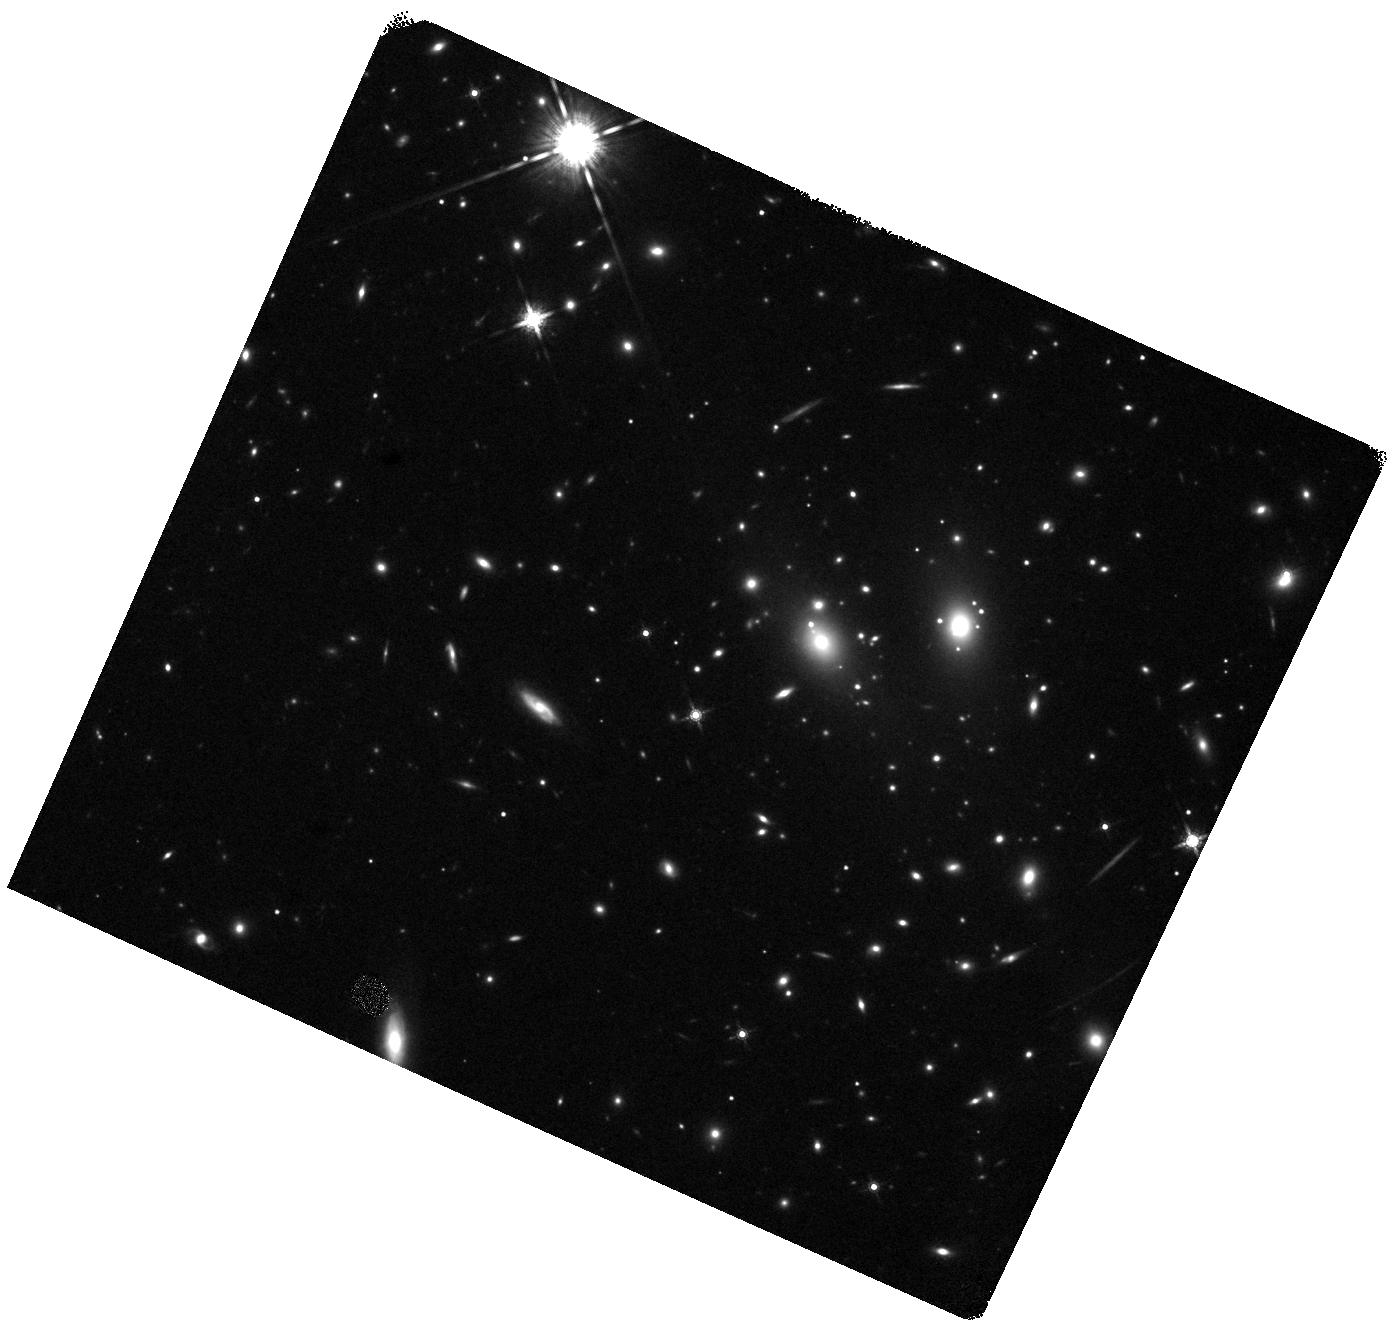
Target: RXJ1347.5-1145. Instrument: WFC3/IR. Filter: F160W. Exposure: 18 min. Observation ID: hst_17228_12_wfc3_ir_f160w_iev112

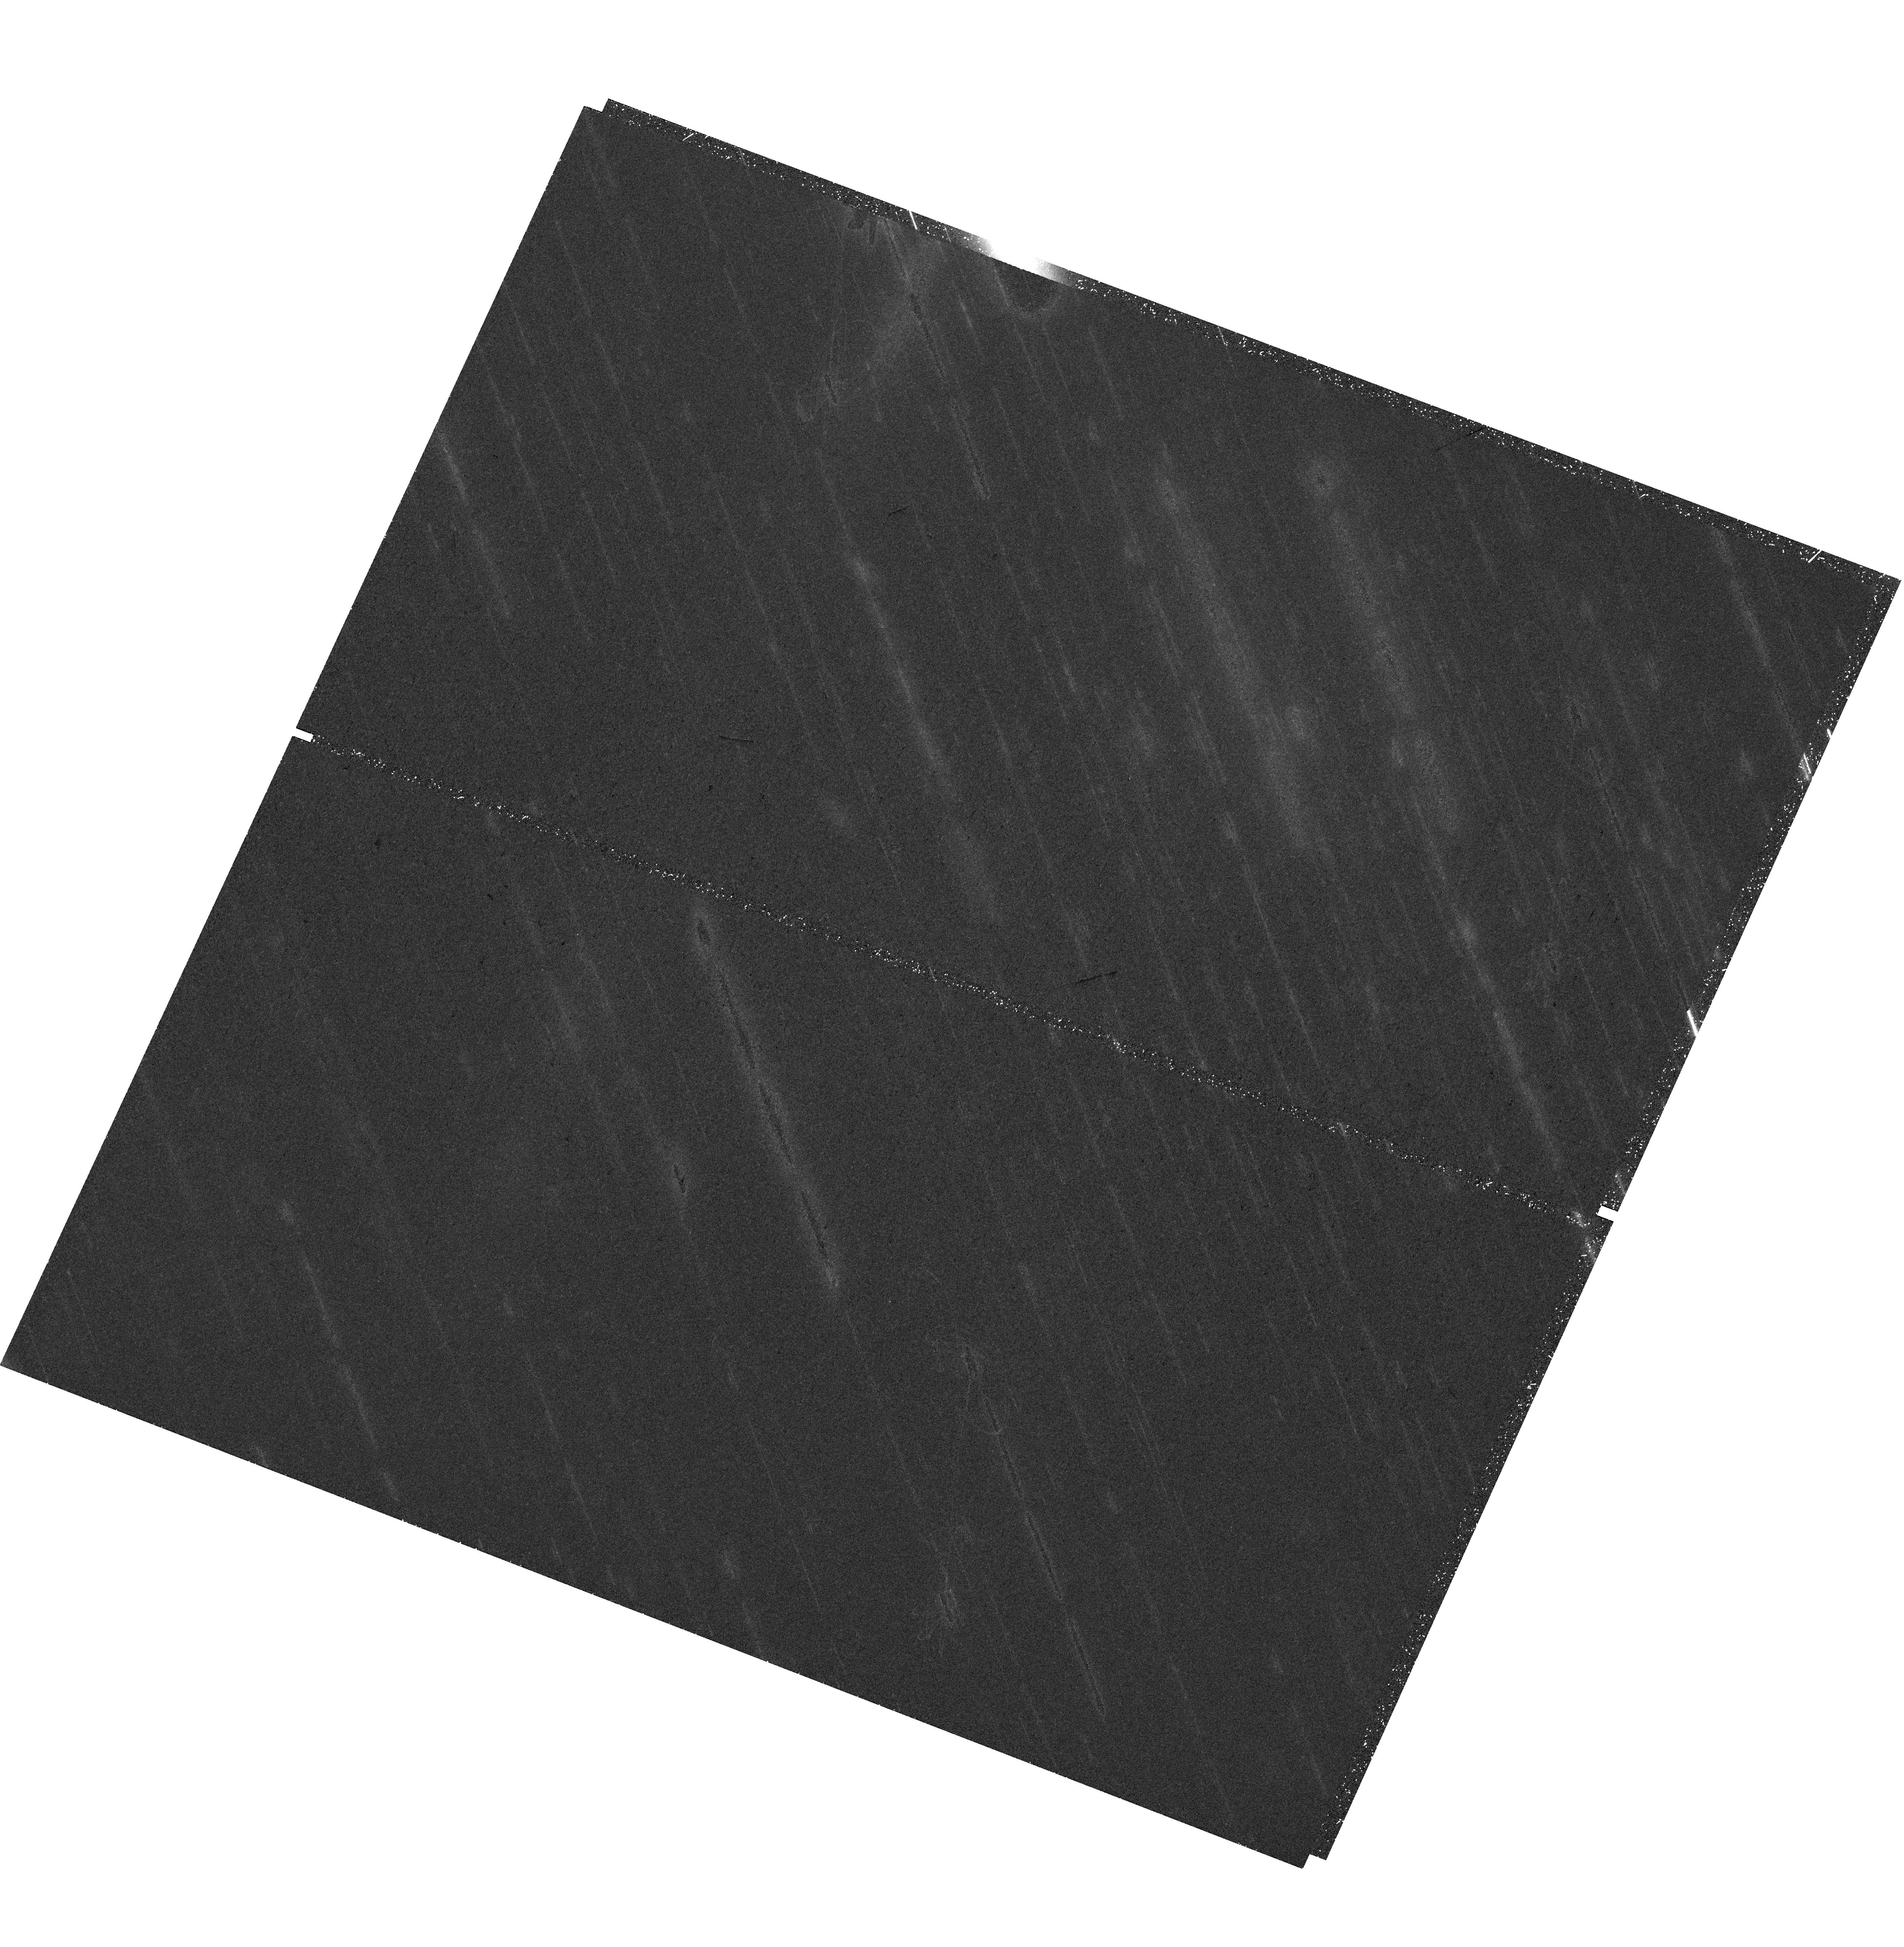
Target: RXJ1347.5-1145. Instrument: WFC3/UVIS. Filter: F814W. Exposure: 36 min. Observation ID: hst_17228_09_wfc3_uvis_f814w_iev109

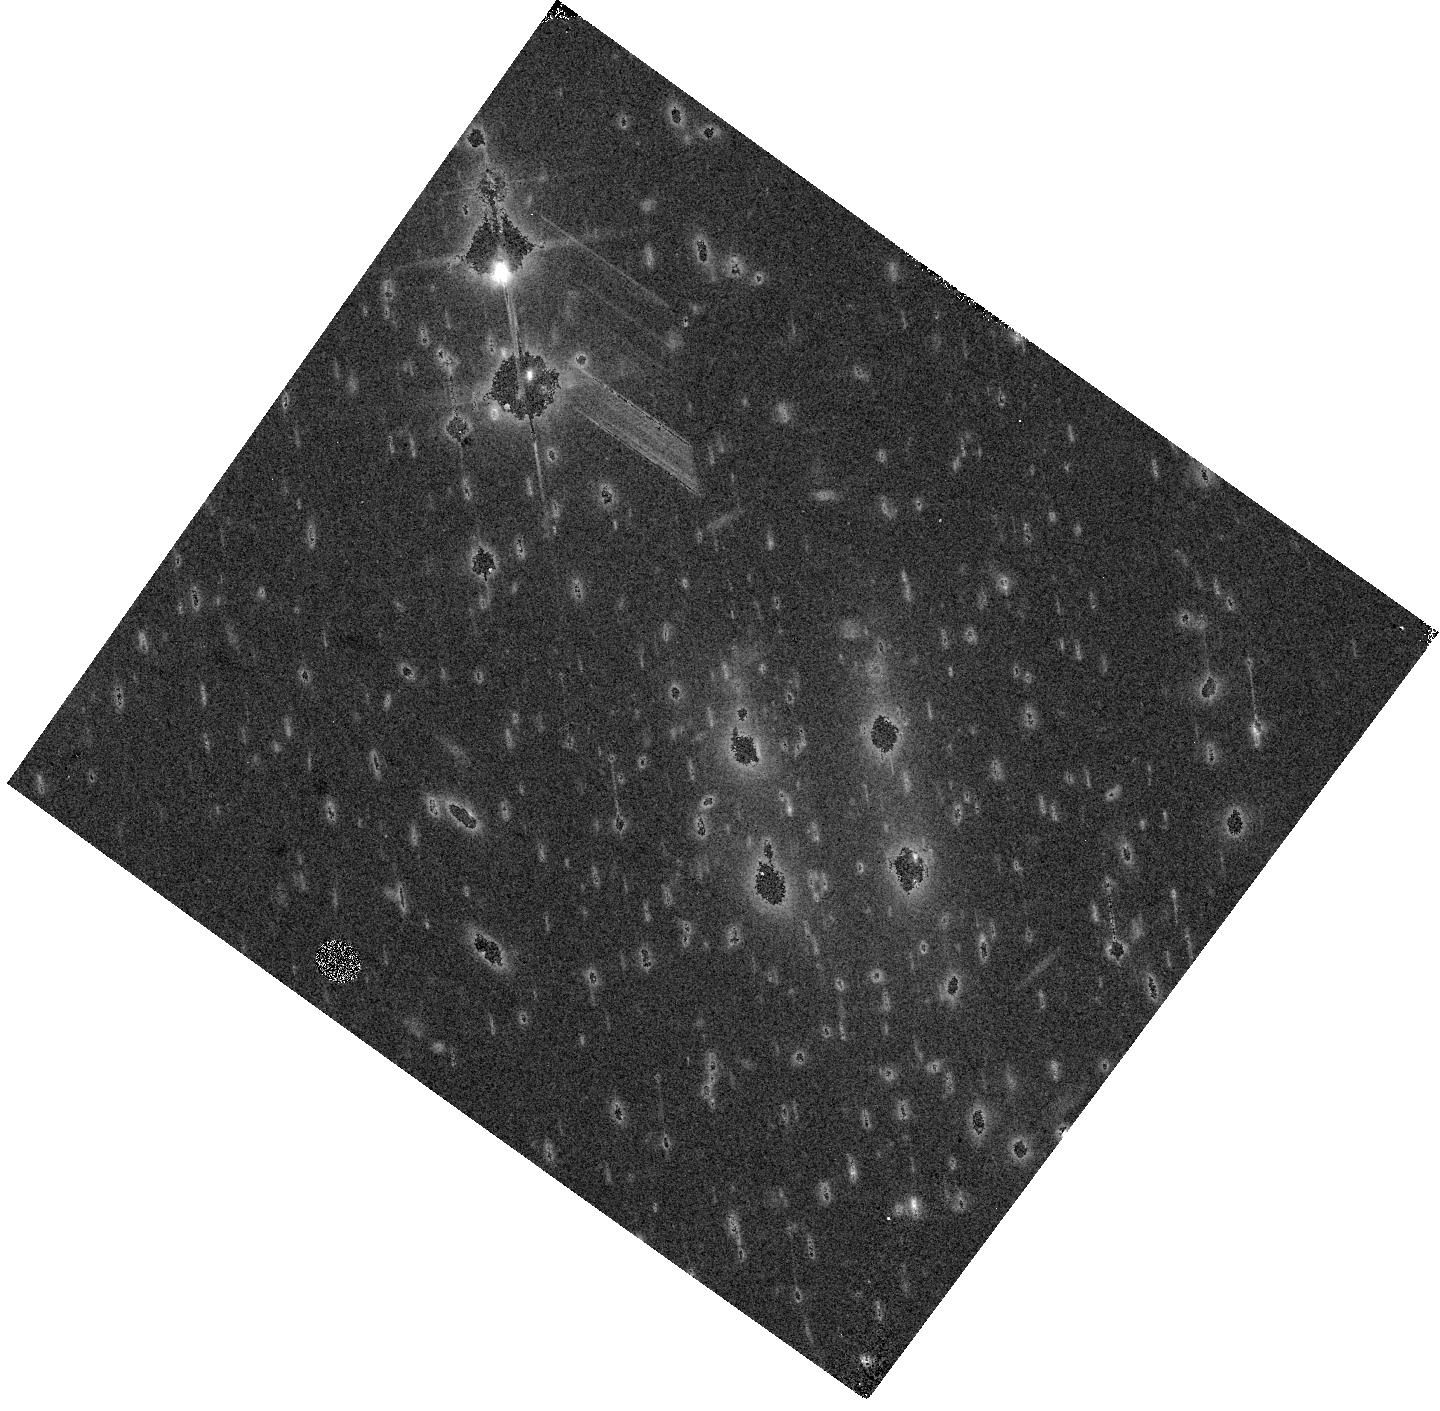
Target: RXJ1347.5-1145. Instrument: WFC3/IR. Filter: F105W. Exposure: 7 min. Observation ID: hst_17228_08_wfc3_ir_f105w_iev108

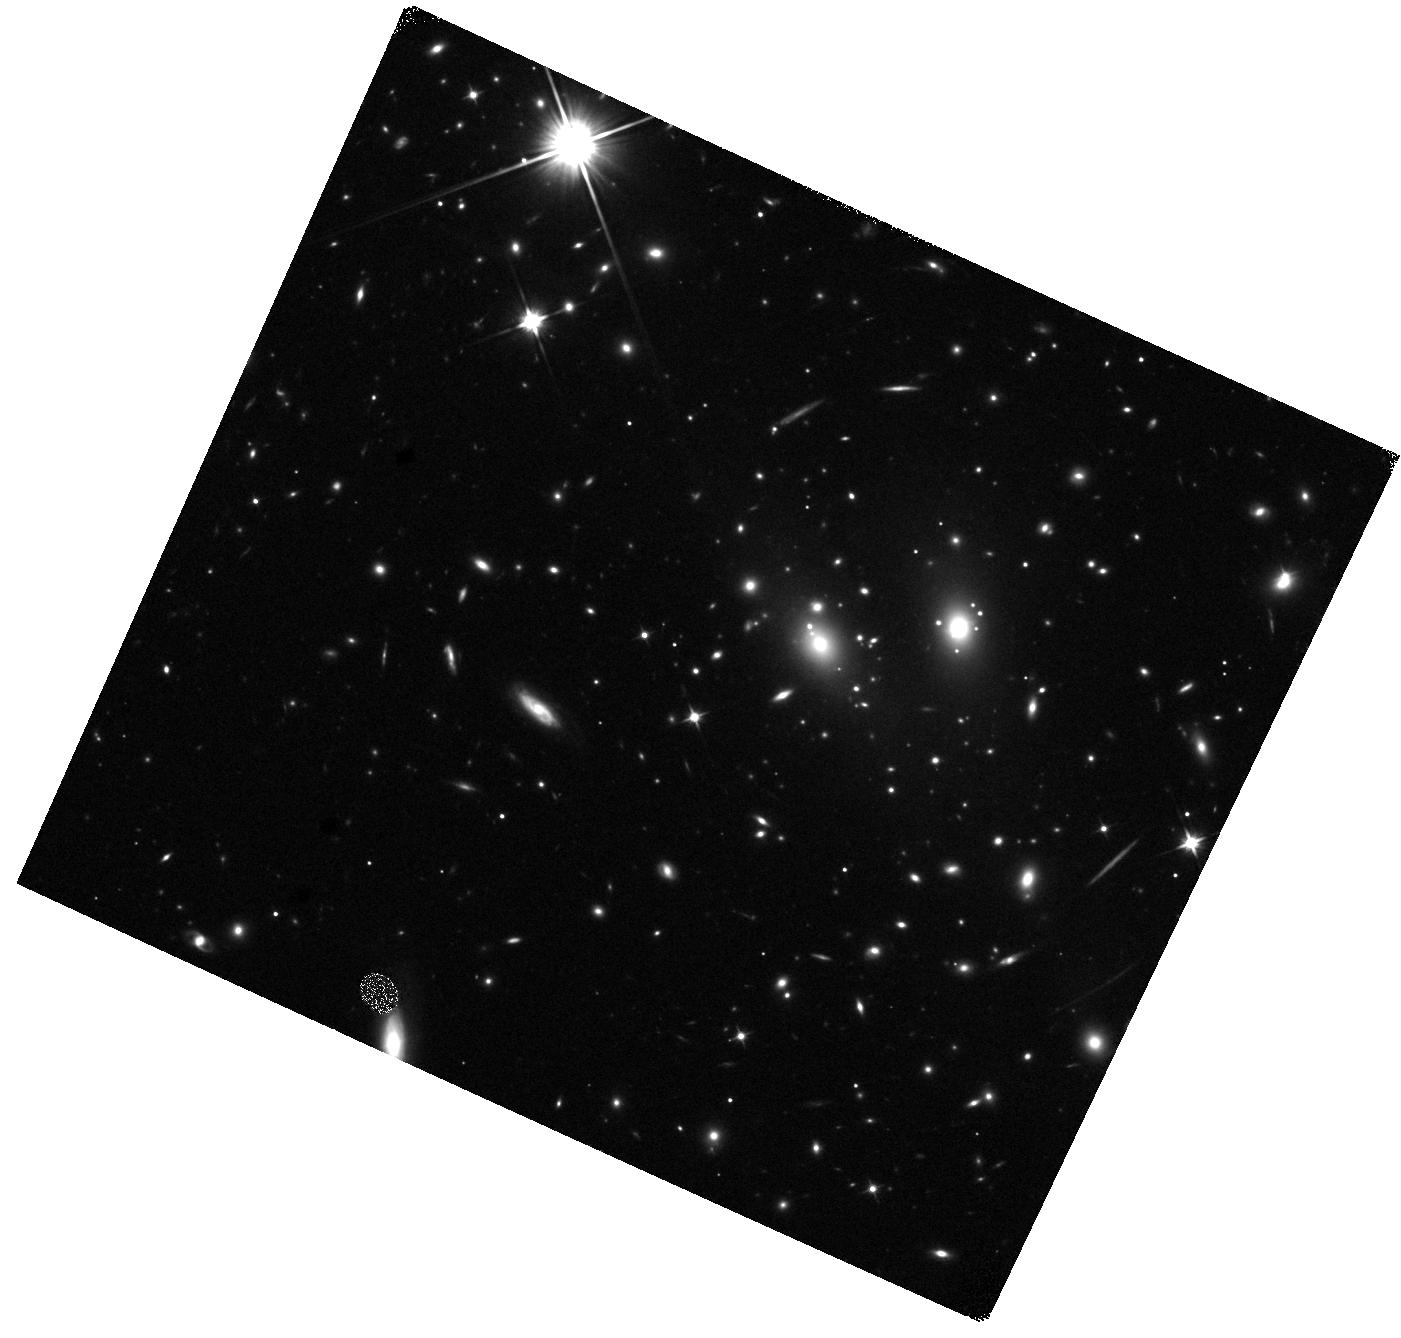
Target: RXJ1347.5-1145. Instrument: WFC3/IR. Filter: F110W. Exposure: 18 min. Observation ID: hst_17228_10_wfc3_ir_f110w_iev110

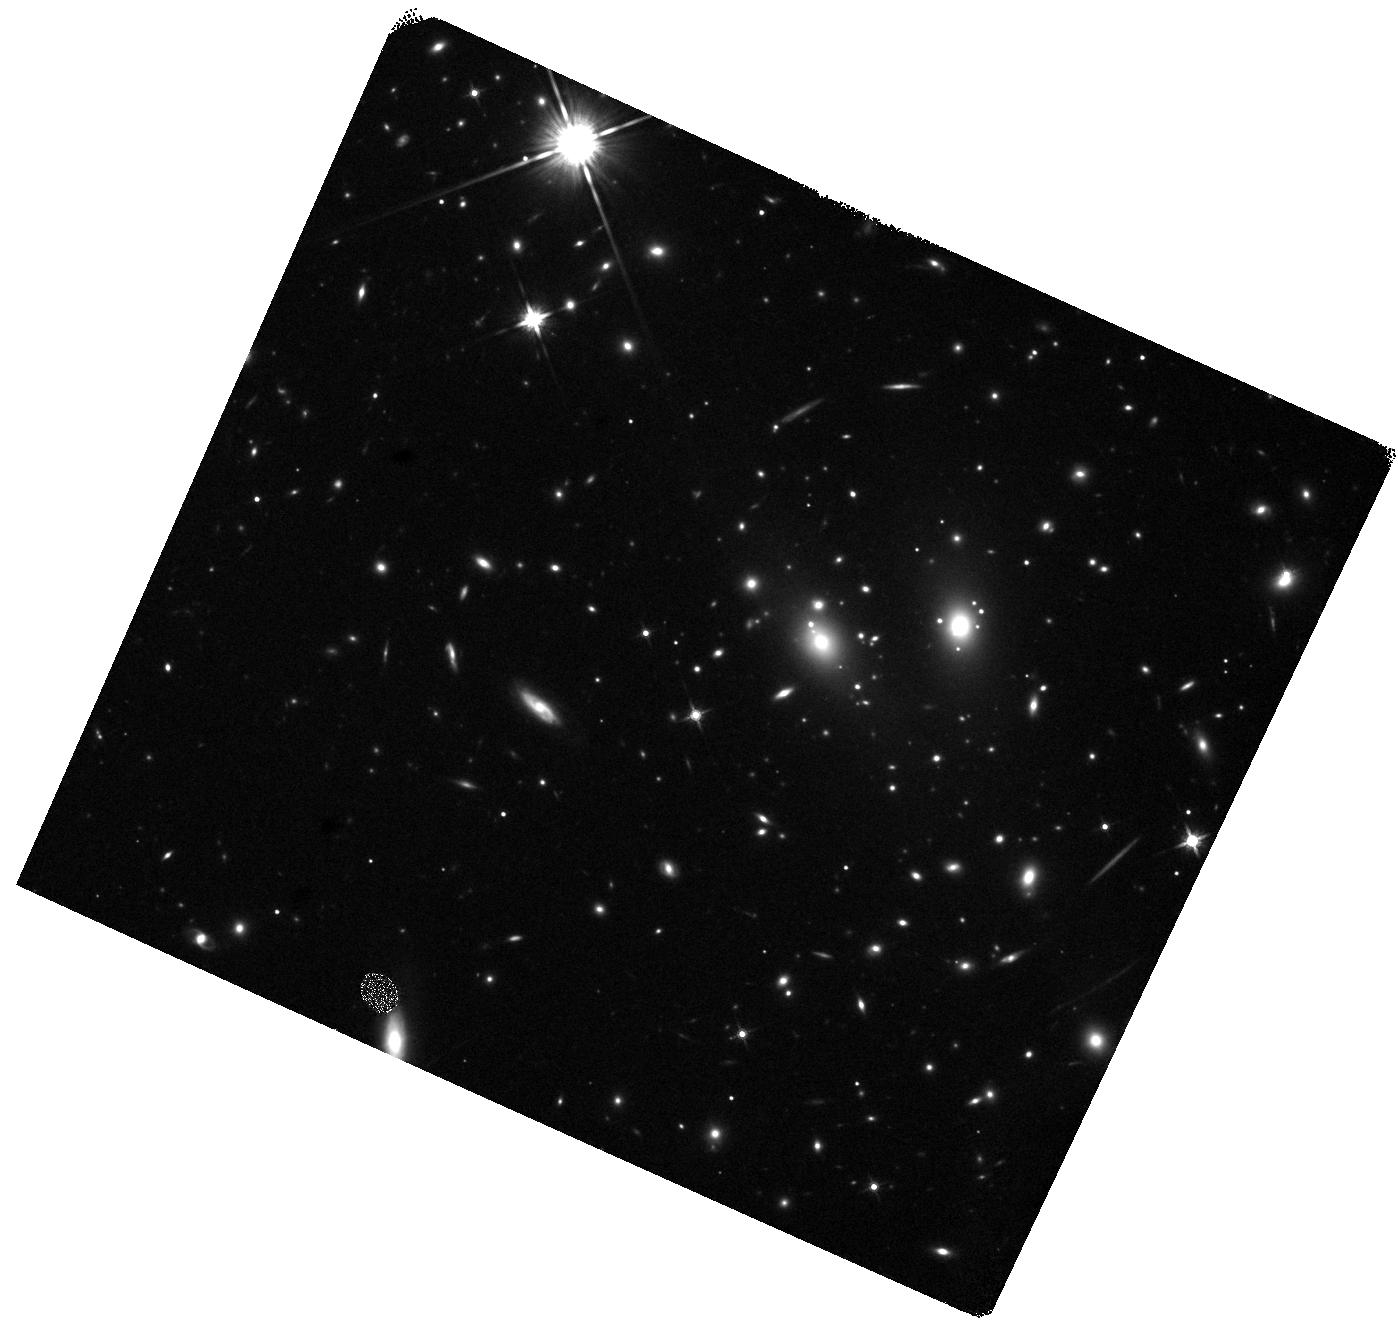
Target: RXJ1347.5-1145. Instrument: WFC3/IR. Filter: F140W. Exposure: 18 min. Observation ID: hst_17228_12_wfc3_ir_f140w_iev112

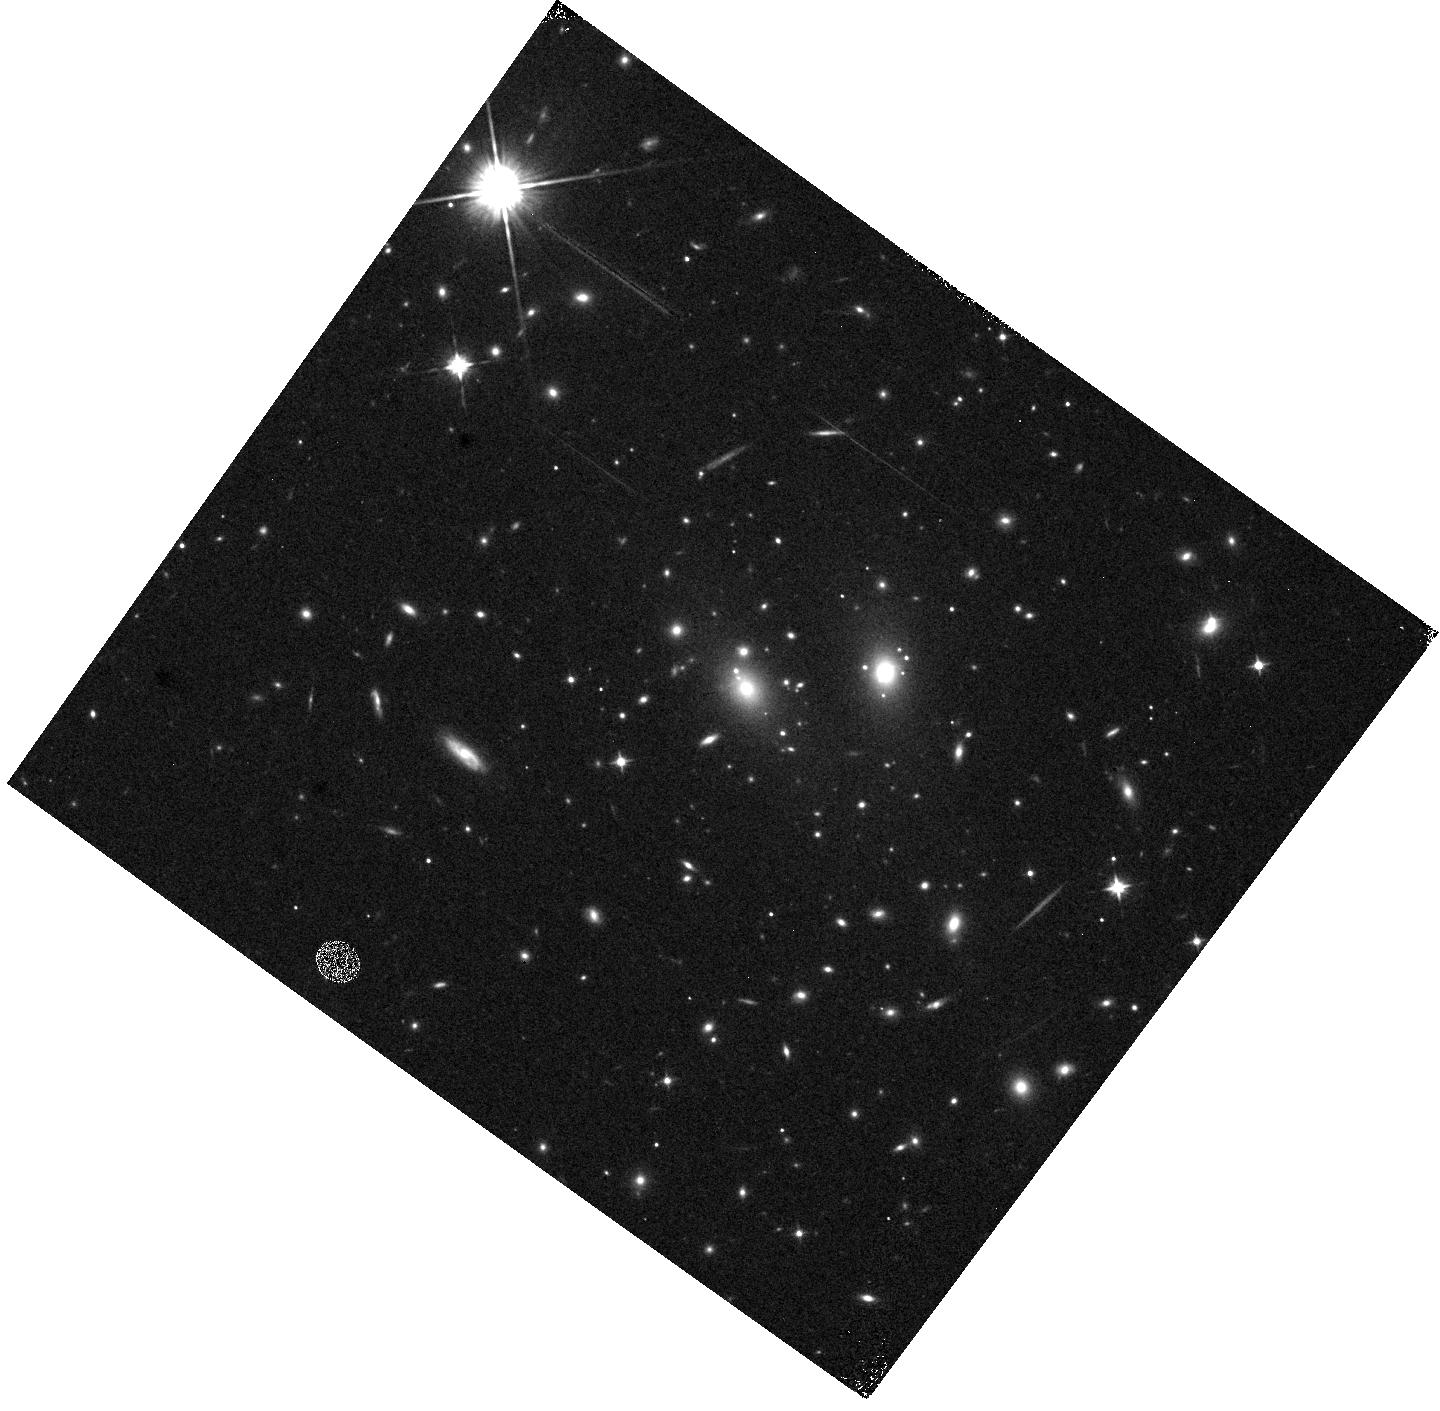
Target: RXJ1347.5-1145. Instrument: WFC3/IR. Filter: F105W. Exposure: 7 min. Observation ID: hst_17228_05_wfc3_ir_f105w_iev105

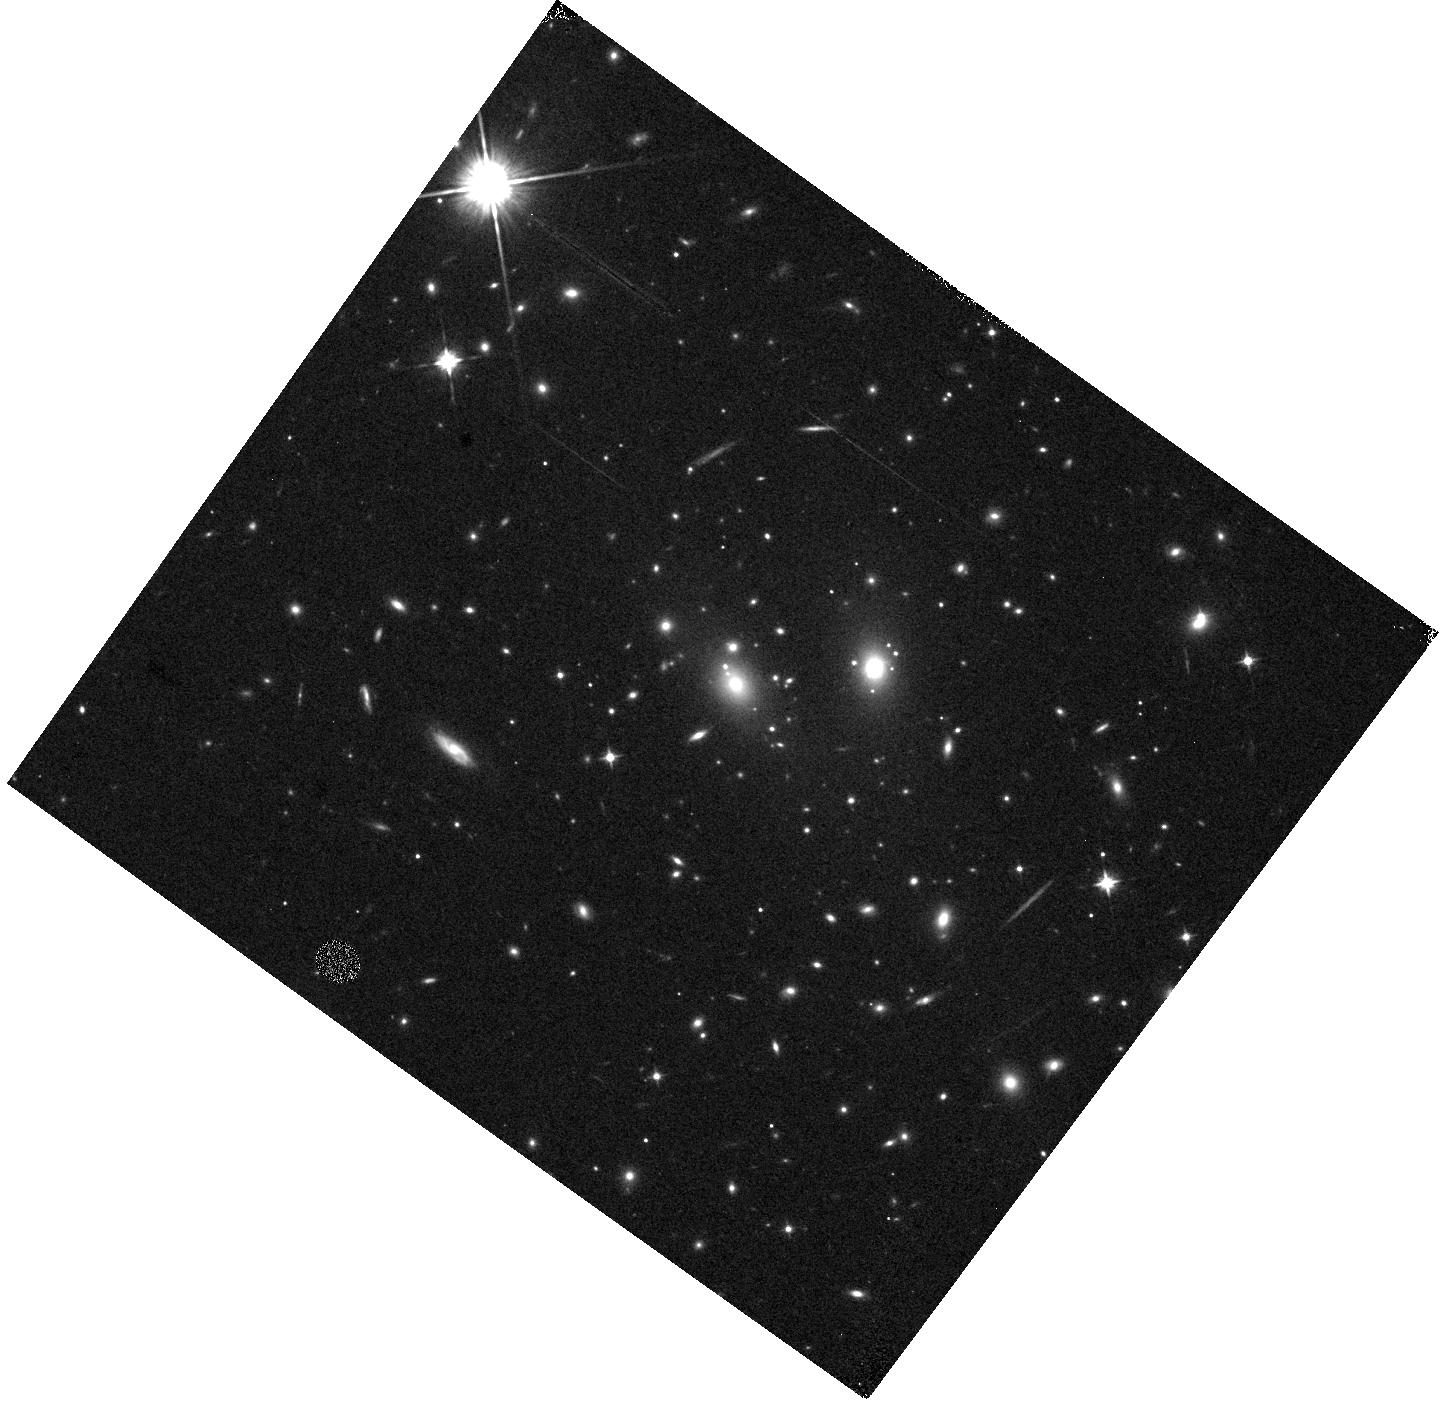
Target: RXJ1347.5-1145. Instrument: WFC3/IR. Filter: F105W. Exposure: 7 min. Observation ID: hst_17228_04_wfc3_ir_f105w_iev104

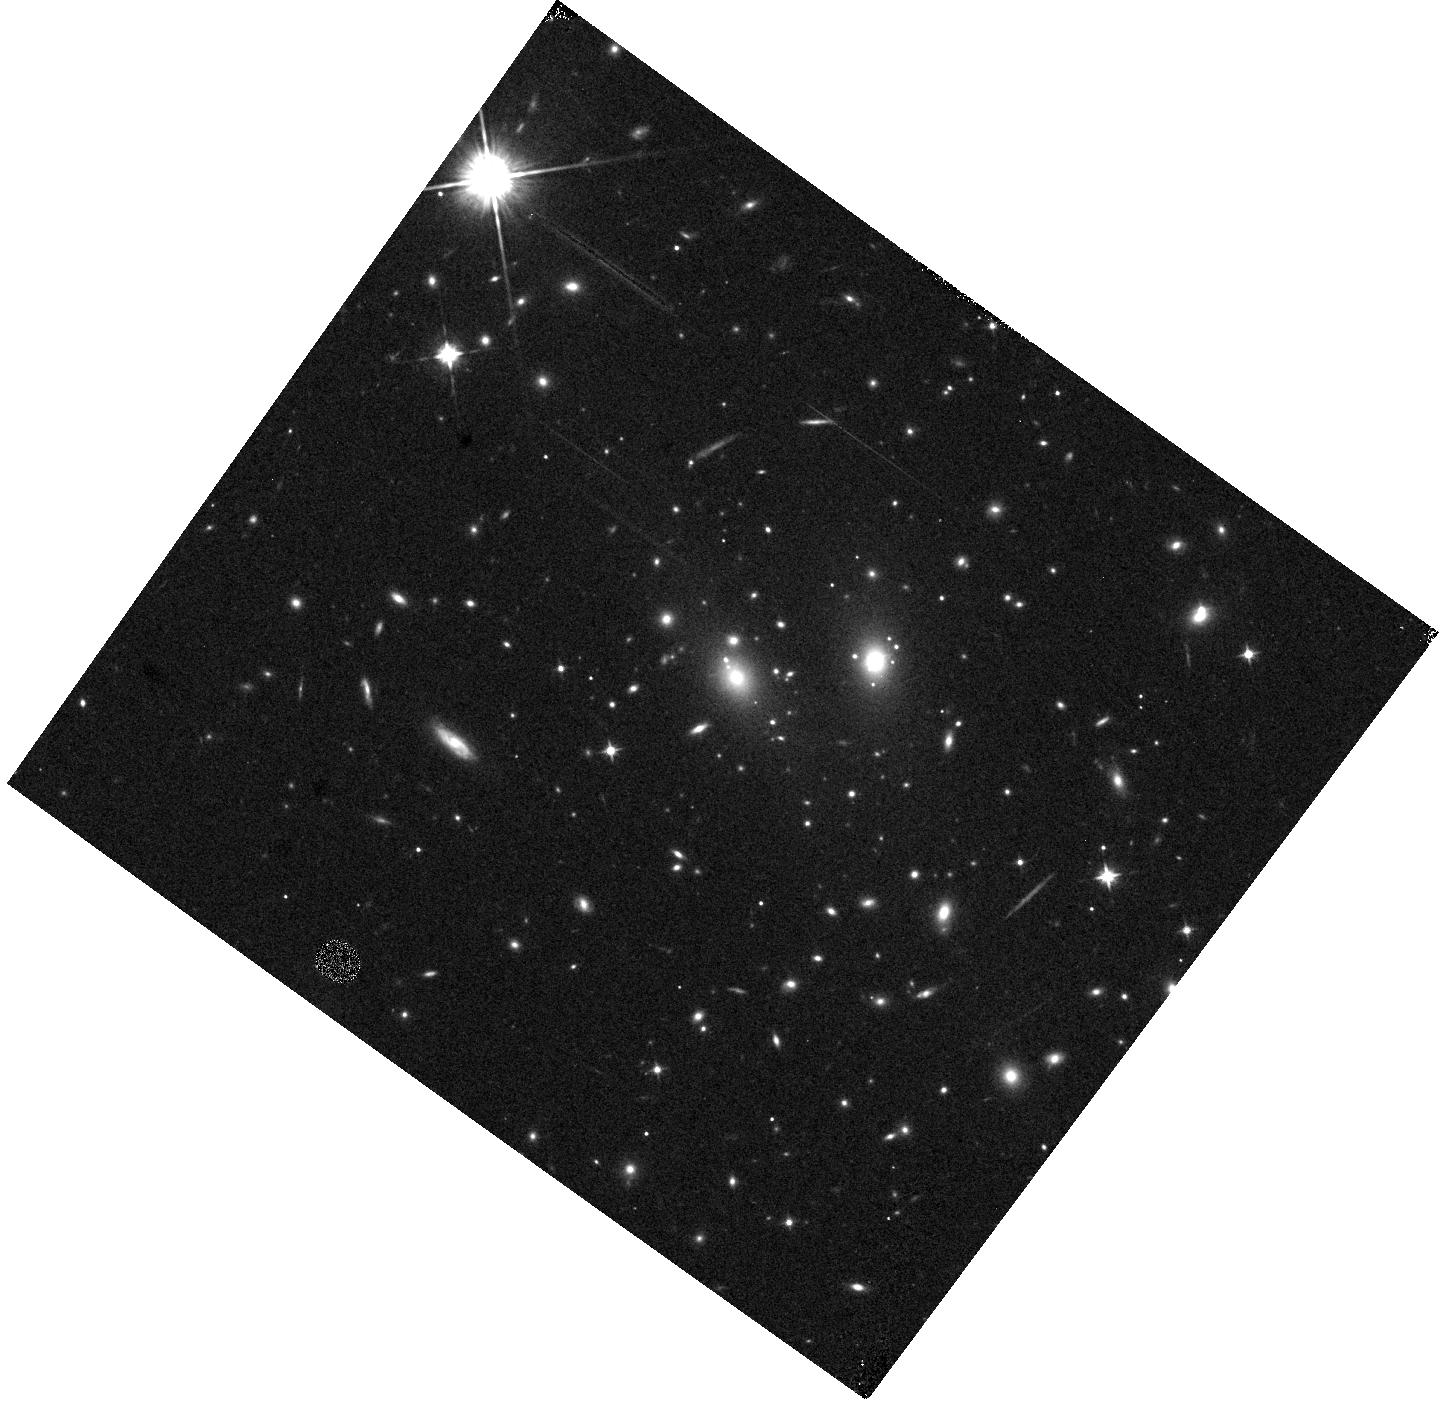
Target: RXJ1347.5-1145. Instrument: WFC3/IR. Filter: F105W. Exposure: 7 min. Observation ID: hst_17228_07_wfc3_ir_f105w_iev107

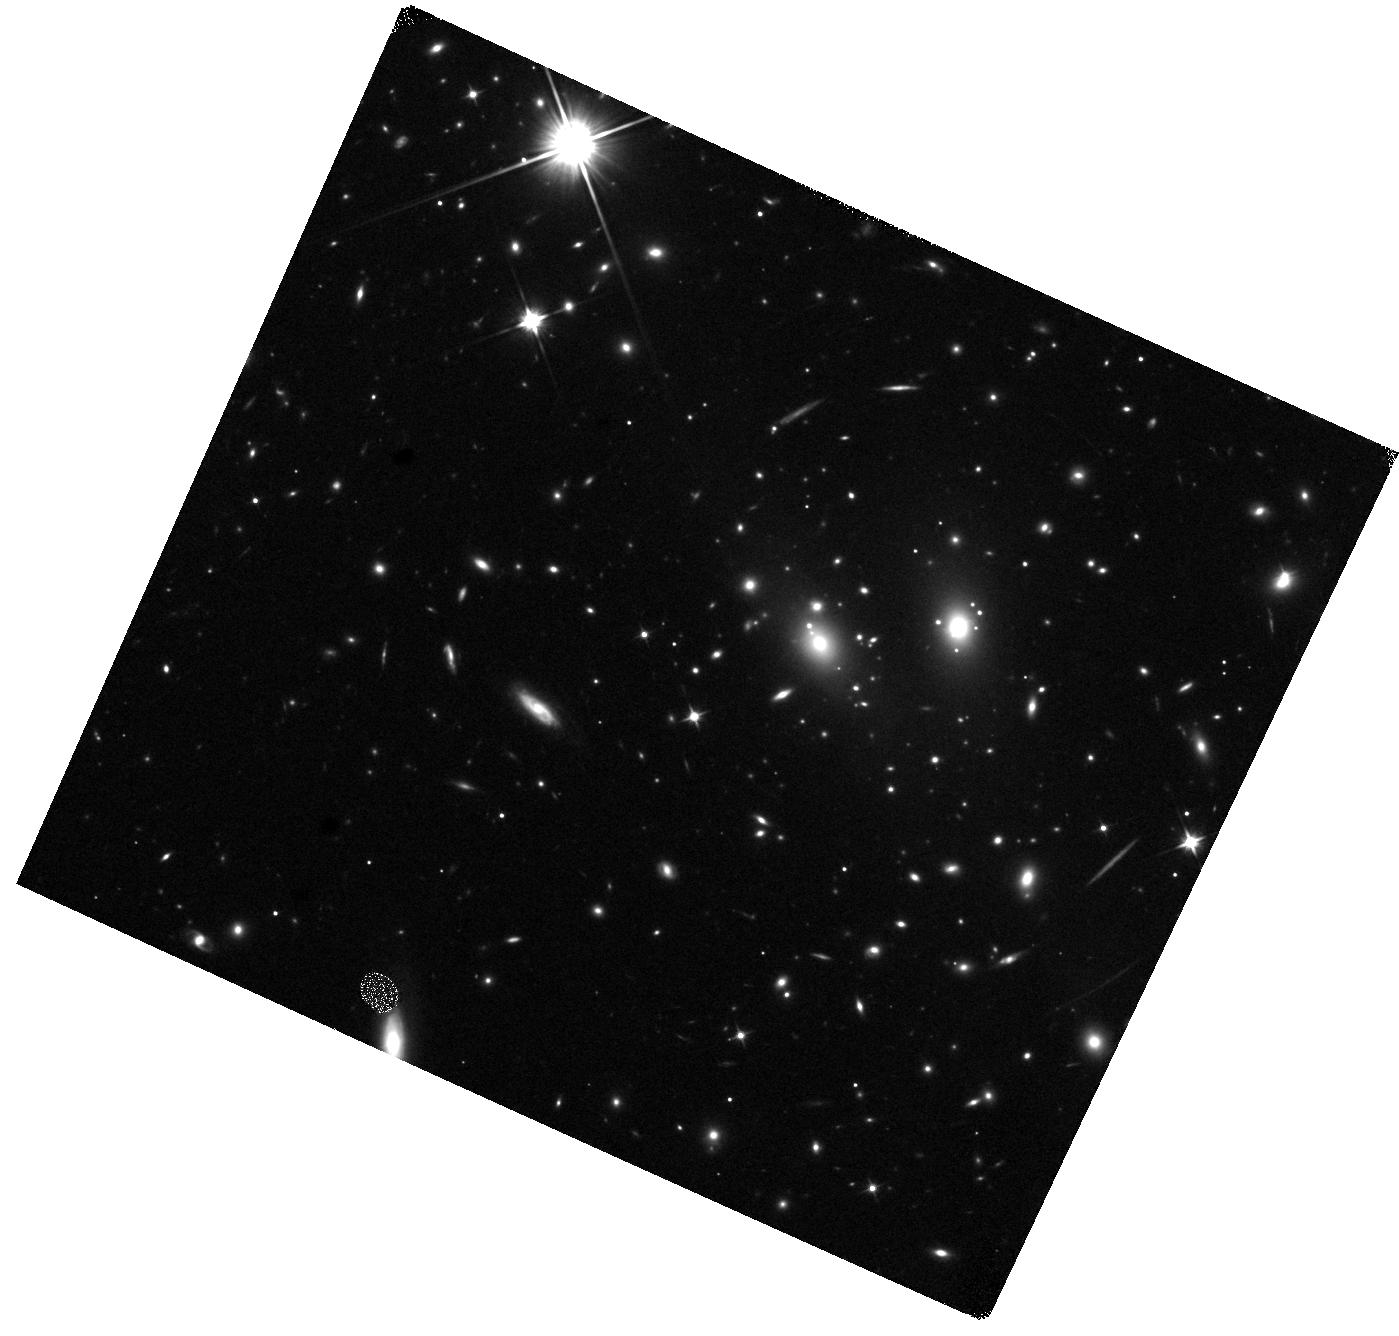
Target: RXJ1347.5-1145. Instrument: WFC3/IR. Filter: F110W. Exposure: 18 min. Observation ID: hst_17228_11_wfc3_ir_f110w_iev111

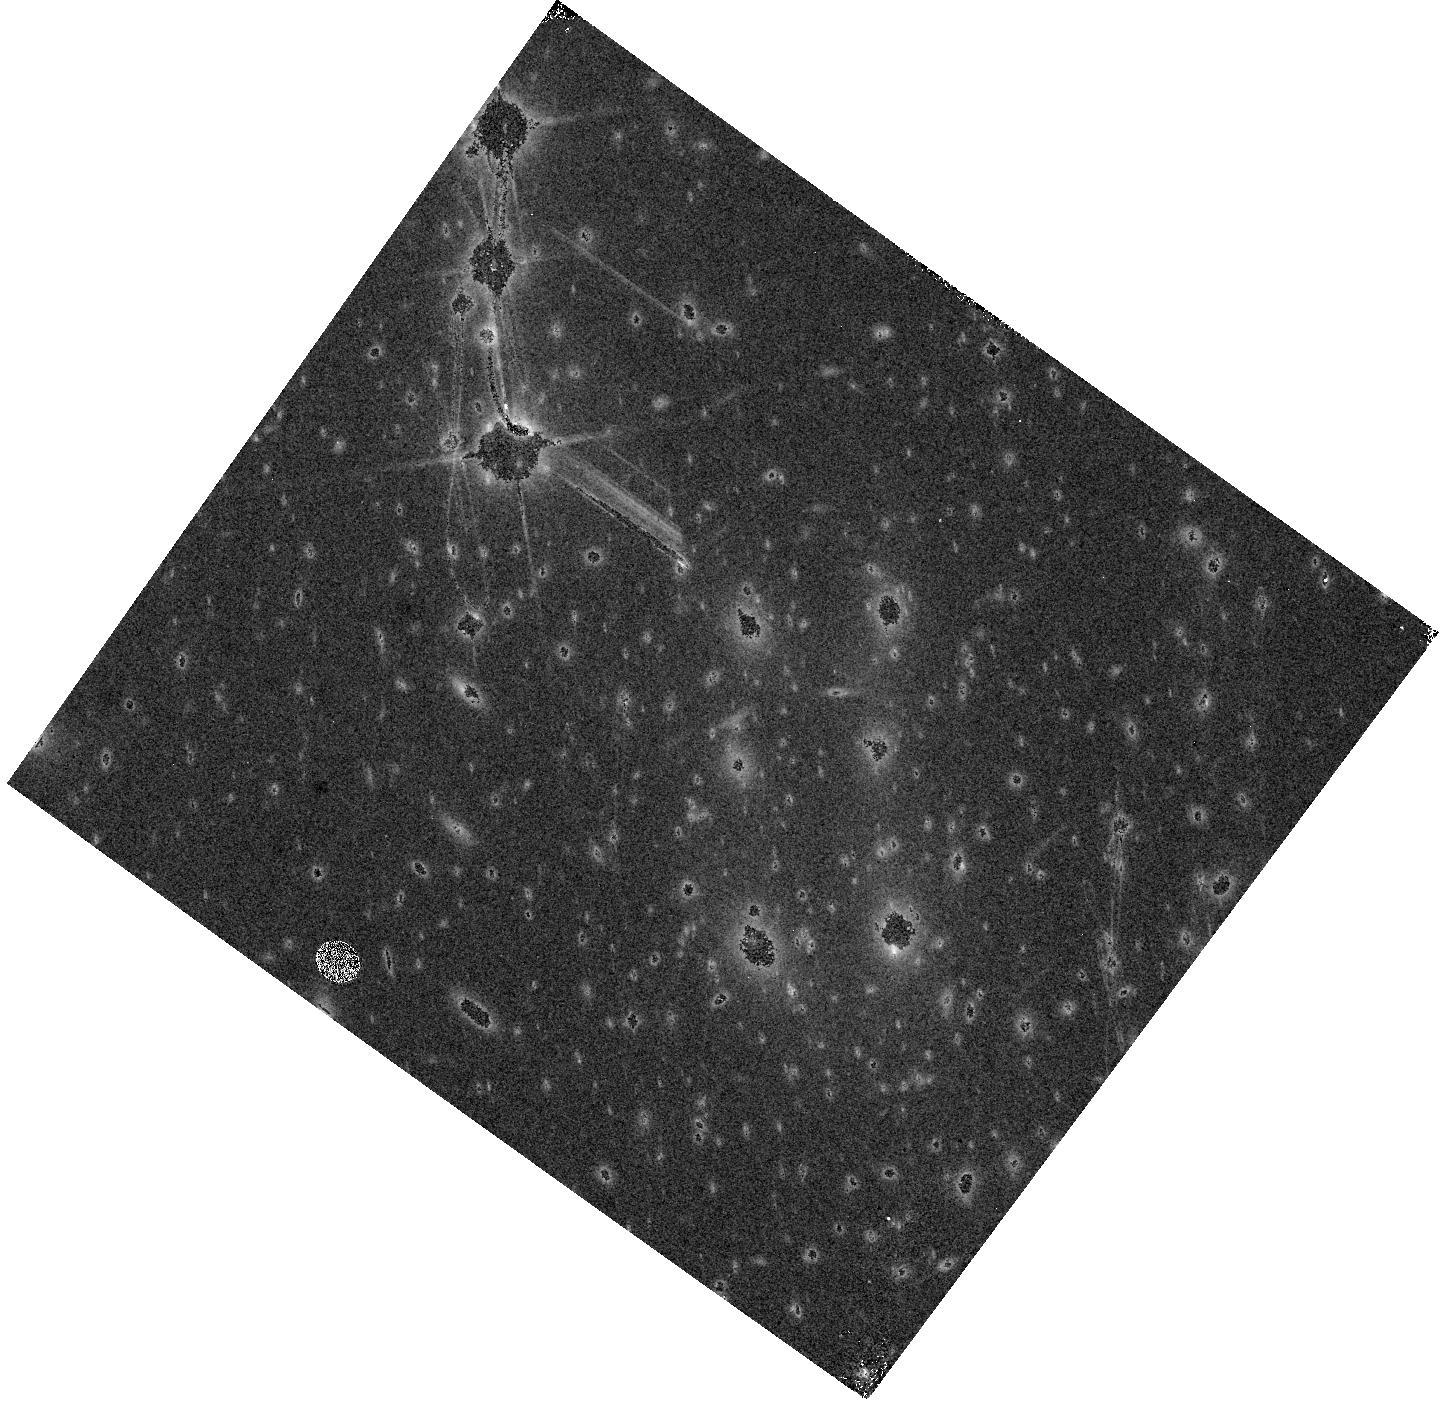
Target: RXJ1347.5-1145. Instrument: WFC3/IR. Filter: F105W. Exposure: 7 min. Observation ID: hst_17228_06_wfc3_ir_f105w_iev106

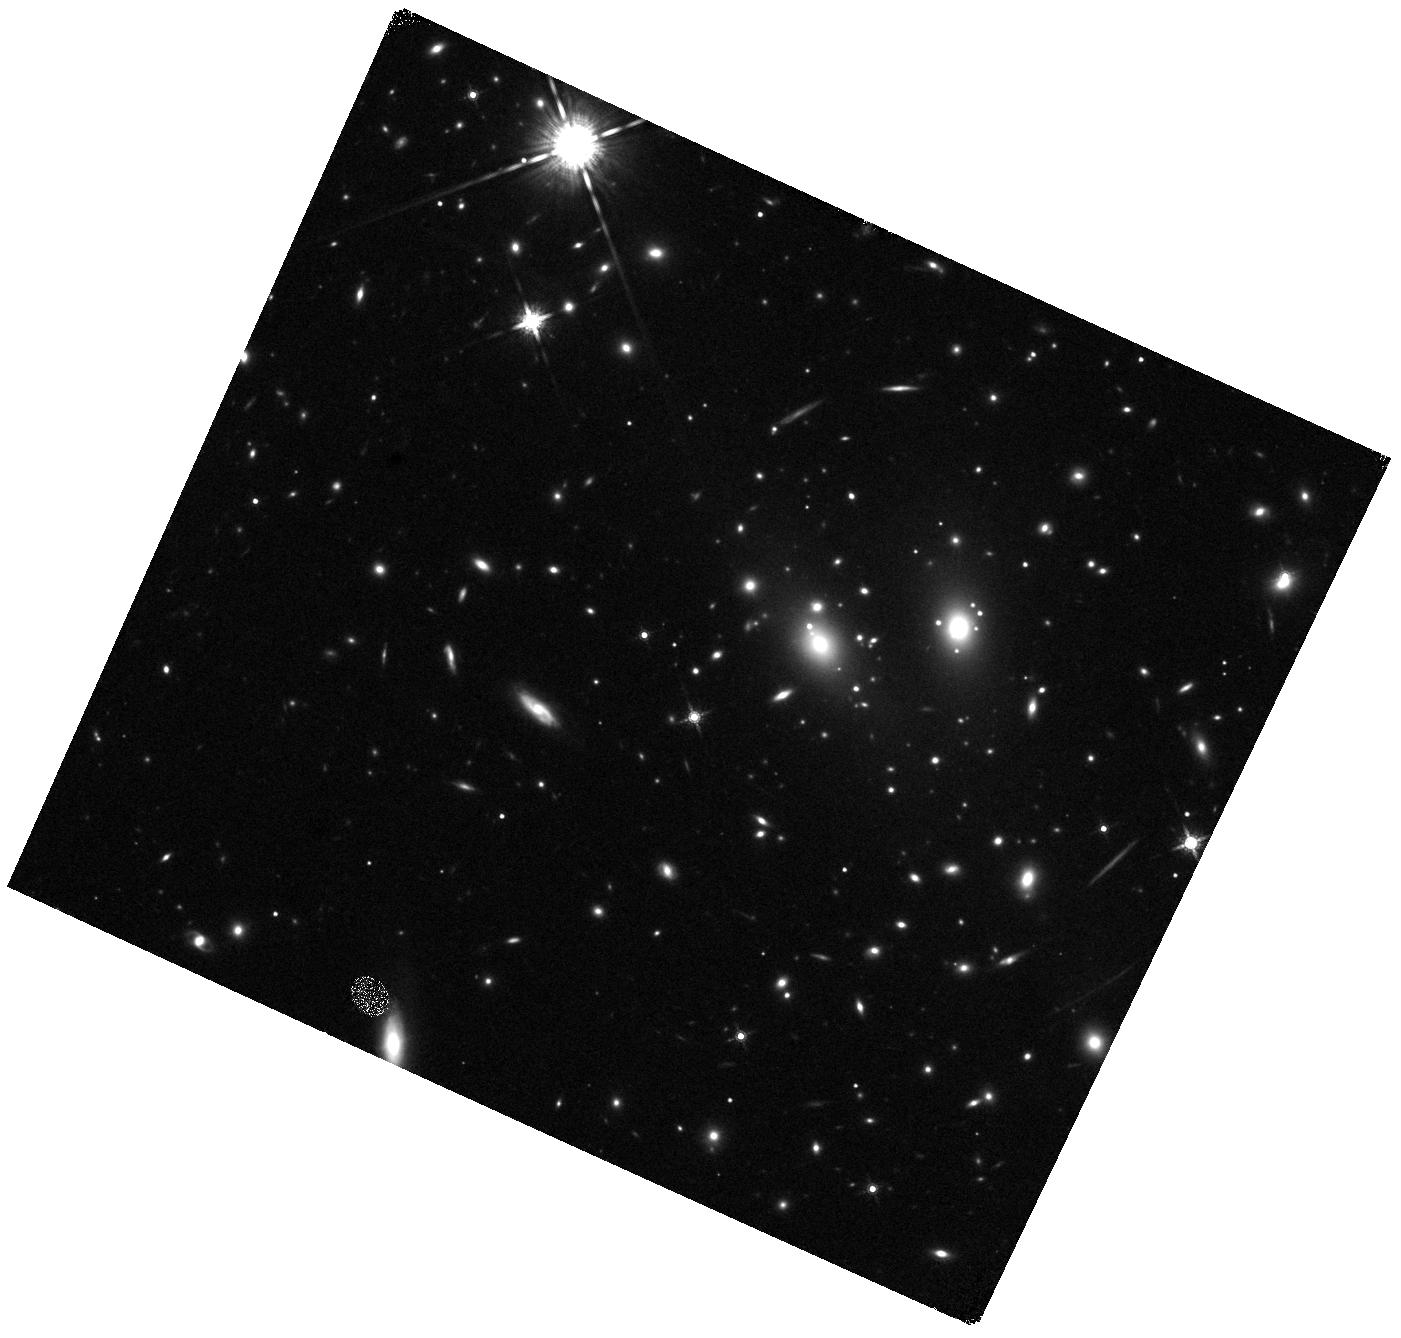
Target: RXJ1347.5-1145. Instrument: WFC3/IR. Filter: F160W. Exposure: 18 min. Observation ID: hst_17228_10_wfc3_ir_f160w_iev110

A Supernova in a Magnified Multiply Imaged Galaxy at Redshift z=1.76 (PI: Kelly, Patrick)

We have discovered a candidate young magnified supernova (SN) in a galaxy at redshift z=1.76 that is strongly lensed by the foreground RX J1347-1145 (z=0.451) galaxy cluster. Two lens models predict magnifications of 4--4.5 for the observed image of the transient. An ongoing SNAP program acquired imaging of the field on May 18th, and do not detect the SN candidate. From imaging acquired on the program's last visit to the field on May 30th, we detect a source with F110W = 25.8+-0.3 mag, with no detection in F606W. Consequently, the first detection is when the SN is younger than 4 days in the rest frame at z=1.76. If the SN is a Type Ia SN, it can be used to provide a novel test of galaxy cluster models' prediction at high magnification. If a core-collapse SN, its addition would improve constraints on the core-collapse SN rate at z=1--2 from cluster-magnified supernovae (SNe), which are in tension with that inferred from blank fields. Finally, the SN may reappear in ~9.5 years in an arc of the same galaxy at much greater magnification, where it would be detected by LSST, and would provide an extremely precise time delay, constraints on the value of H0, and test of lens models. We propose to measure the light curve of the magnified SN, which should reach a peak in very early July if it is a Type Ia SN, and acquire a near-infrared G102 grism spectrum to determine its spectroscopic type.